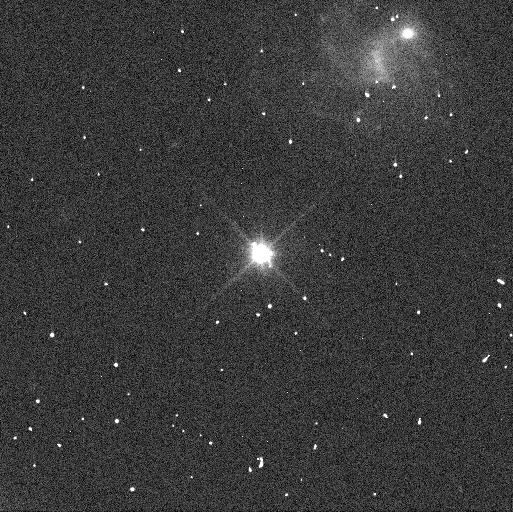
Target: MAKEMAKE
Instrument: WFC3/UVIS
Filter: F350LP
Exposure: 2 min
Observation ID: ifmc01i4q

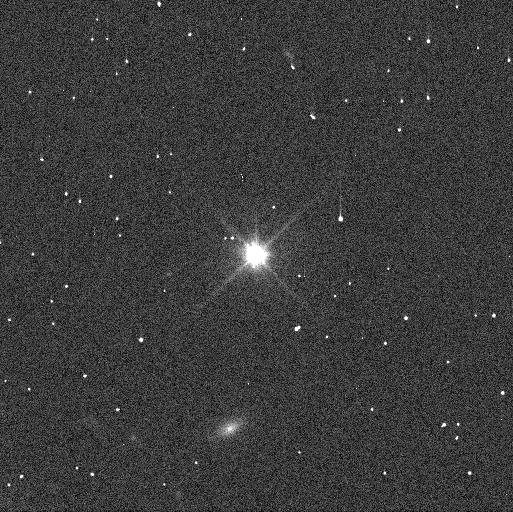
Target: MAKEMAKE
Instrument: WFC3/UVIS
Filter: F350LP
Exposure: 2 min
Observation ID: ifmc02n6q

Geophysical Characterization of the Distant Ocean World Makemake (PI: Proudfoot, Benjamin)

Recent JWST observations have revealed that the trans-Neptunian object (TNO) Makemake has a prominant IR excess indicating the existence of Enceladus-style hotspots on its surface. This makes Makemake possibly one of the Solar System's most distant ocean worlds. Unfortunately, little is known about many of the basic properties of Makemake, making high-fidelity geophysical investigations almost impossible. To solve this, we propose an investigation to measure the mass, density, and pole-axis orientation of Makemake via astrometric tracking of its small satellite, nicknamed MK2. Measuring mass and density will help to constrain the ongoing radiogenic heating of Makemake and provide firm footing for models of Makemake's interior structure. Determining Makemake's pole-axis orientation will provide critical context for interpreting the JWST thermal measurements and could help to constrain the geographical extent of any hotspots. Leveraging over a dozen orbits from past HST programs, we require just 4 well-timed HST orbits to complete our investigation, which will revolutionize our knowledge of Makemake and enable high-fidelity geophysical modeling of this distant ocean world.